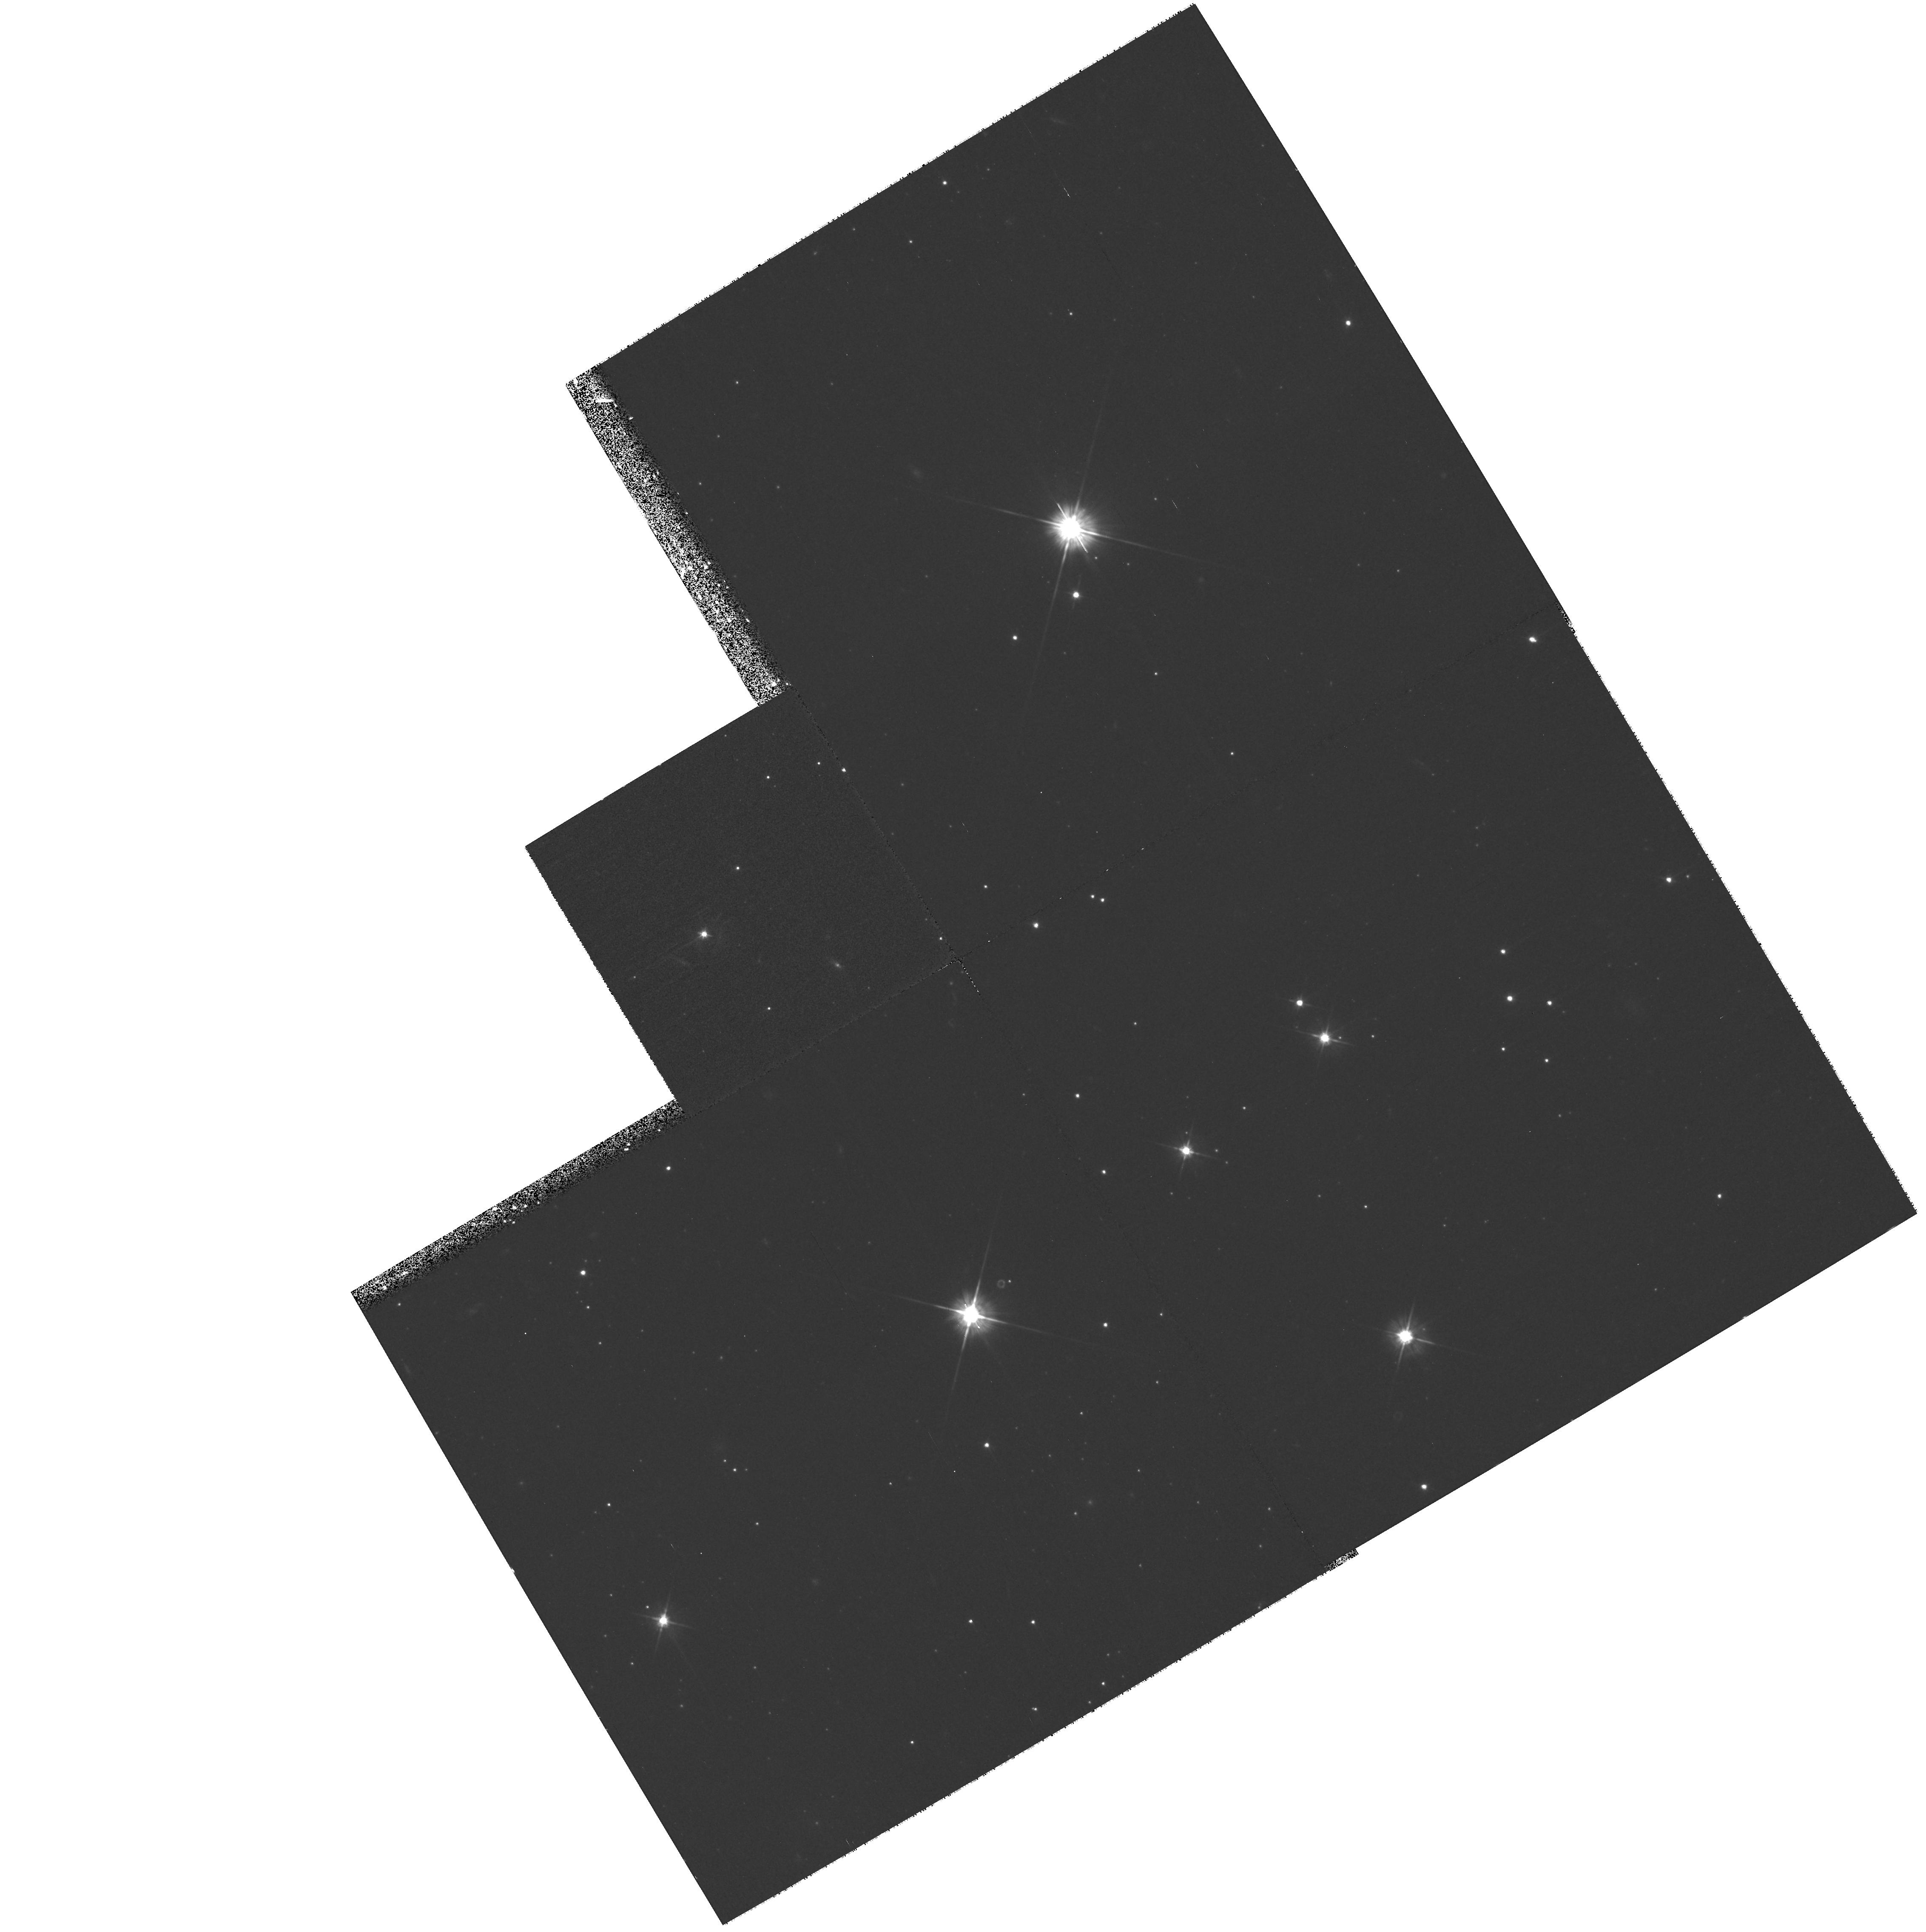
Target: field at RA 192.102°, Dec -41.269°. Instrument: WFPC2/PC. Filter: F555W. Exposure: 53 min. Observation ID: hst_8690_01_wfpc2_pc_f555w_u63i01

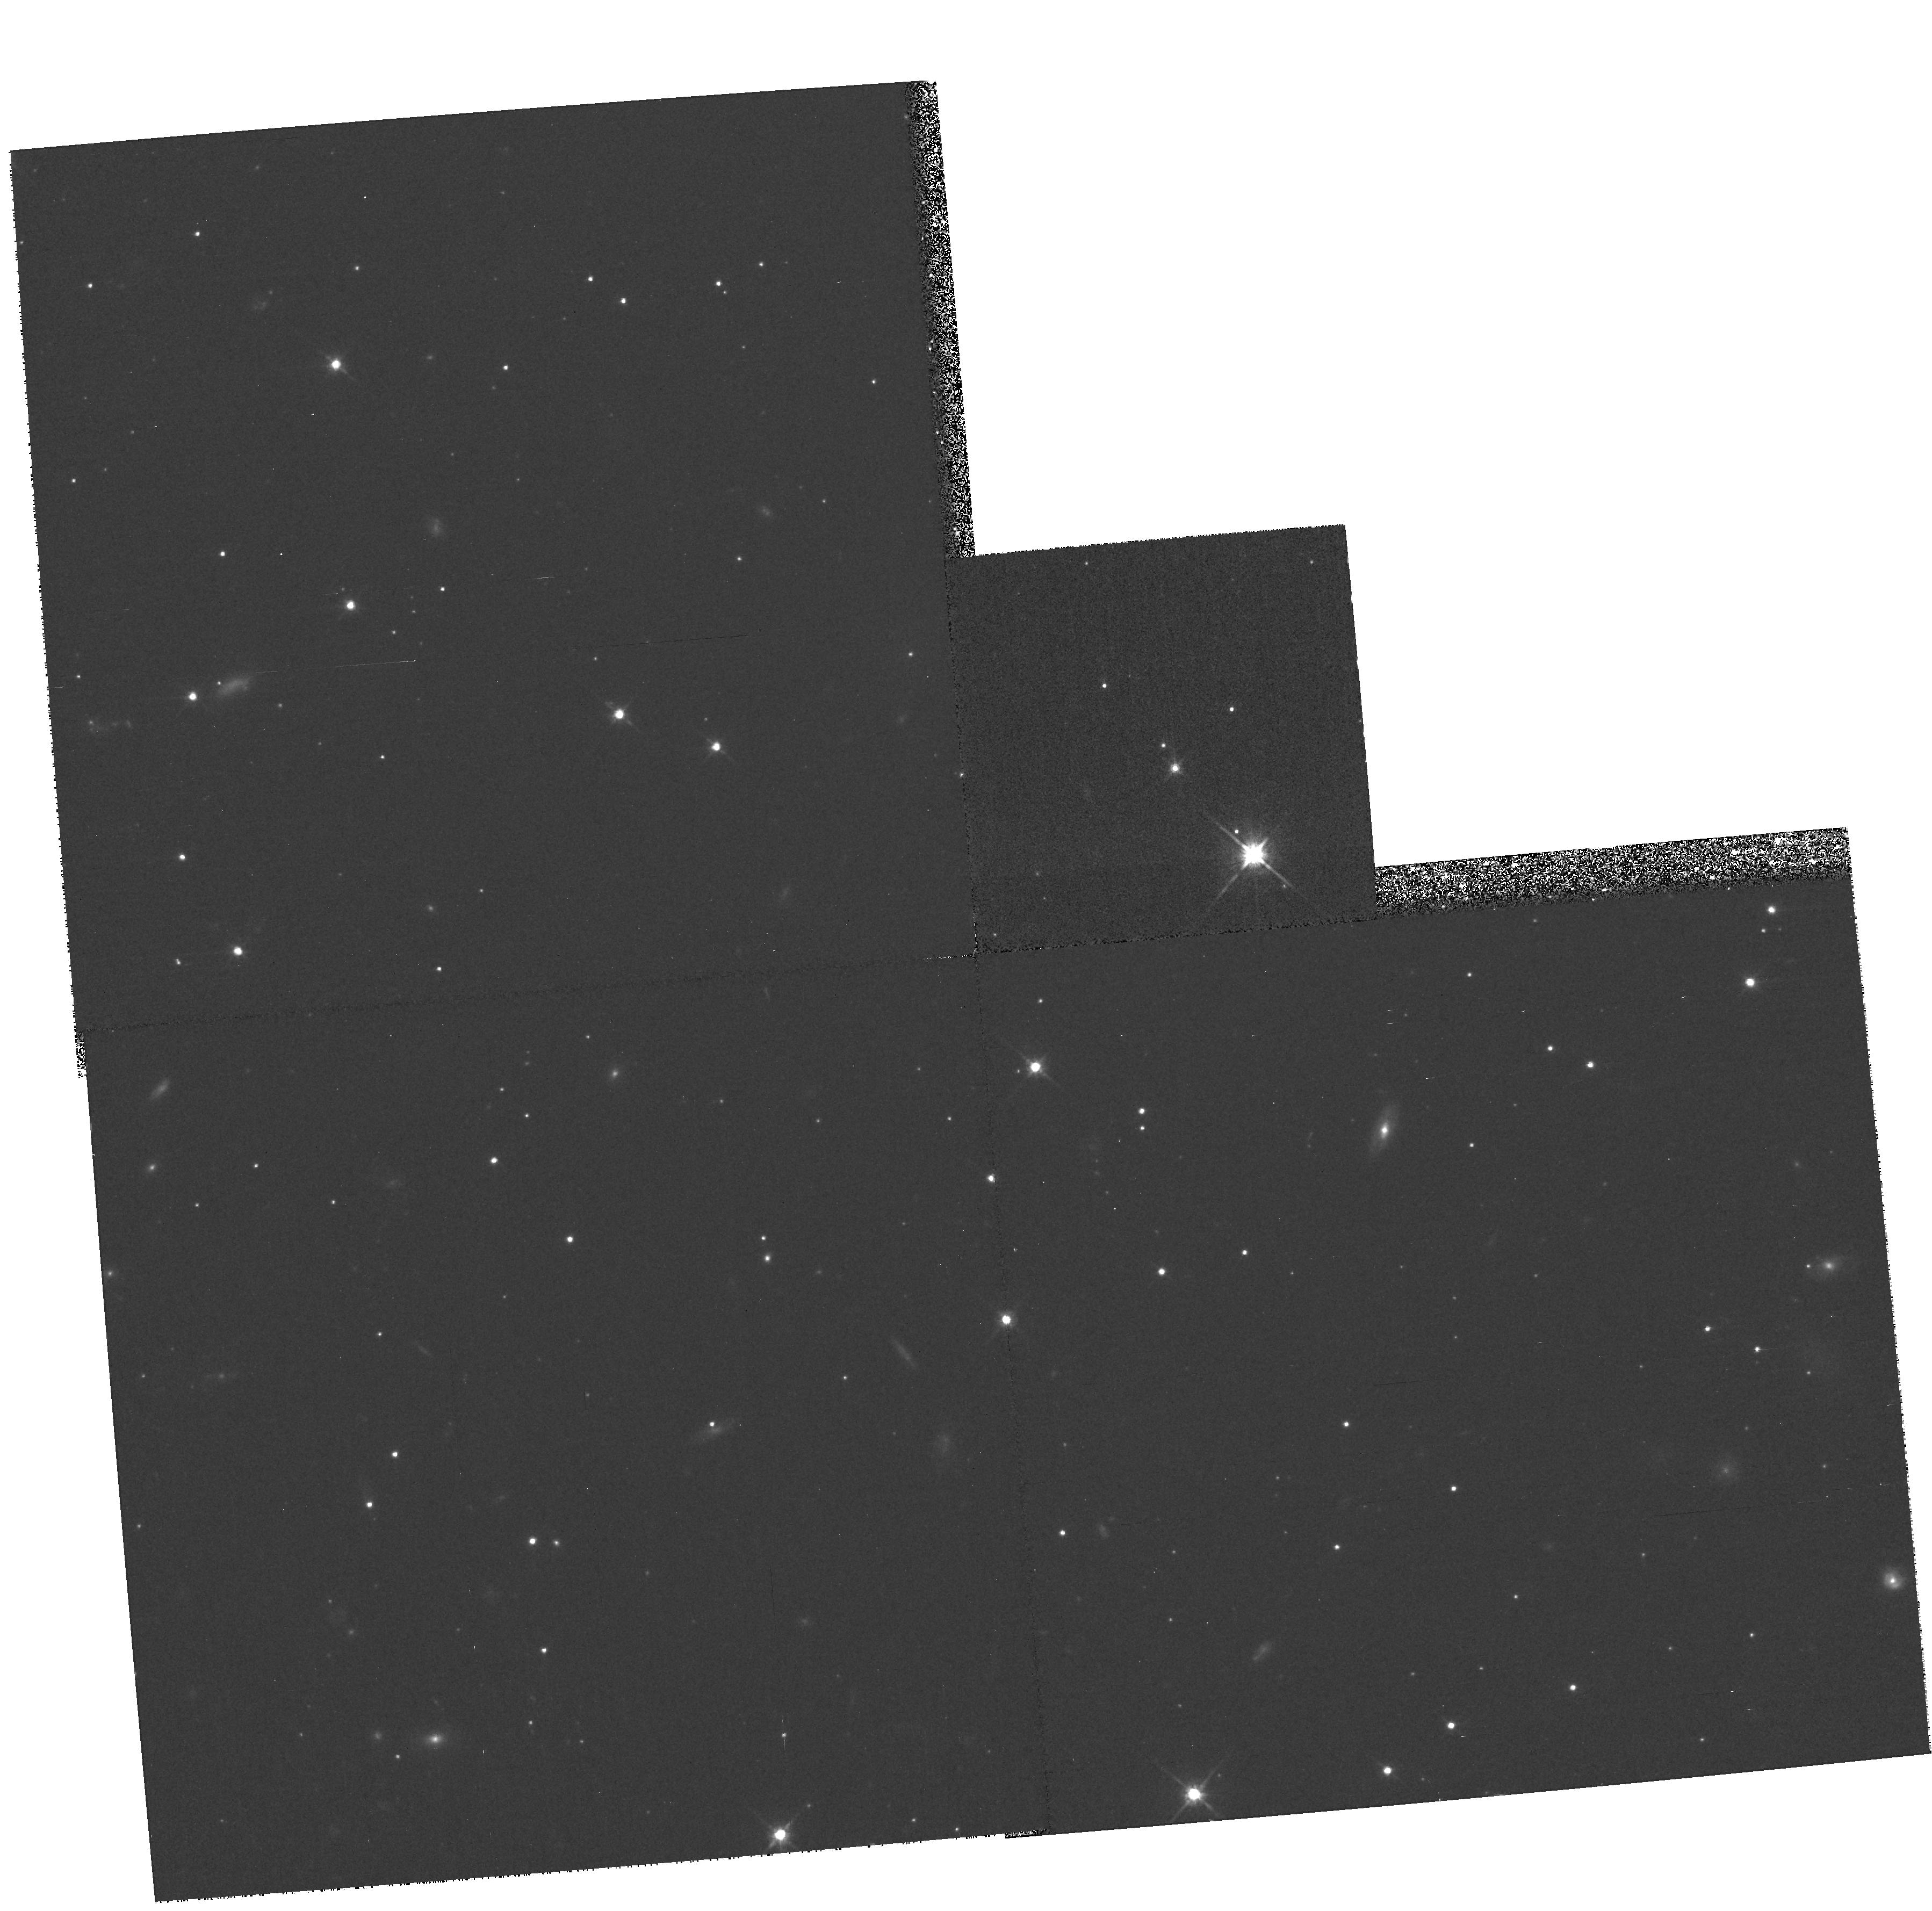
Target: field at RA 192.199°, Dec -41.398°. Instrument: WFPC2/PC. Filter: F814W. Exposure: 27 min. Observation ID: hst_8690_04_wfpc2_pc_f814w_u63i04

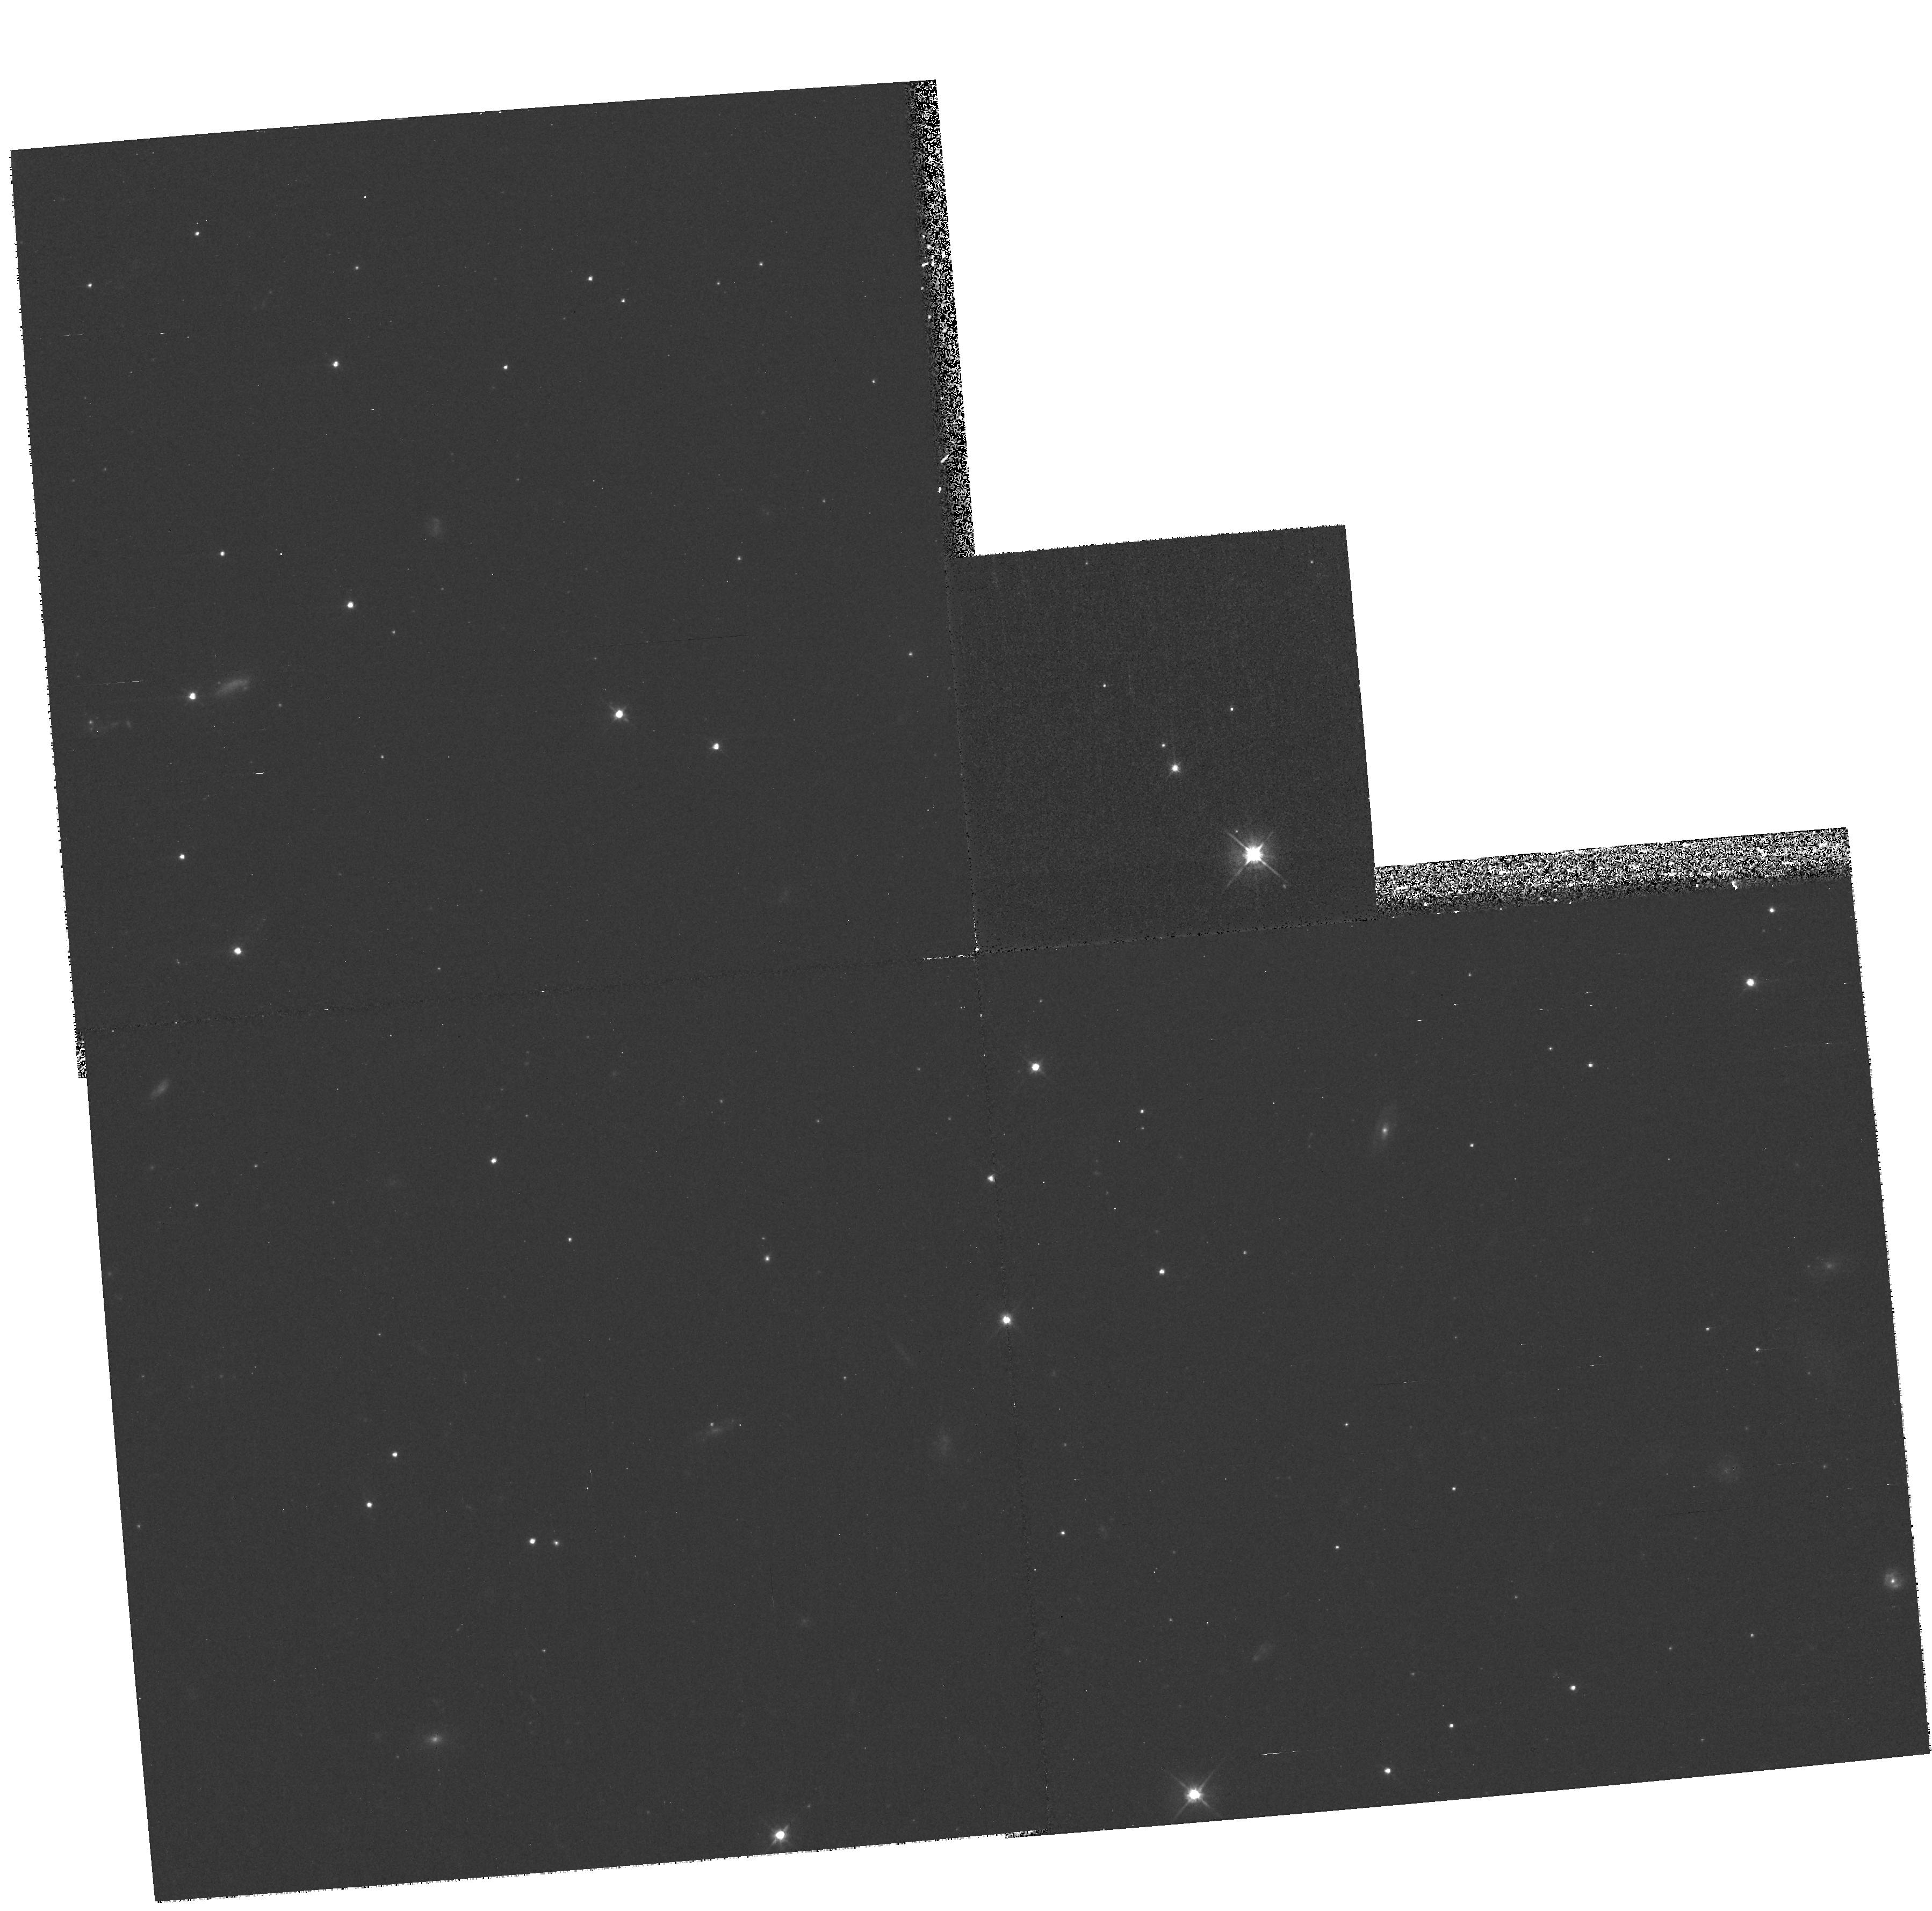
Target: field at RA 192.199°, Dec -41.398°. Instrument: WFPC2/PC. Filter: F555W. Exposure: 23 min. Observation ID: hst_8690_04_wfpc2_pc_f555w_u63i04

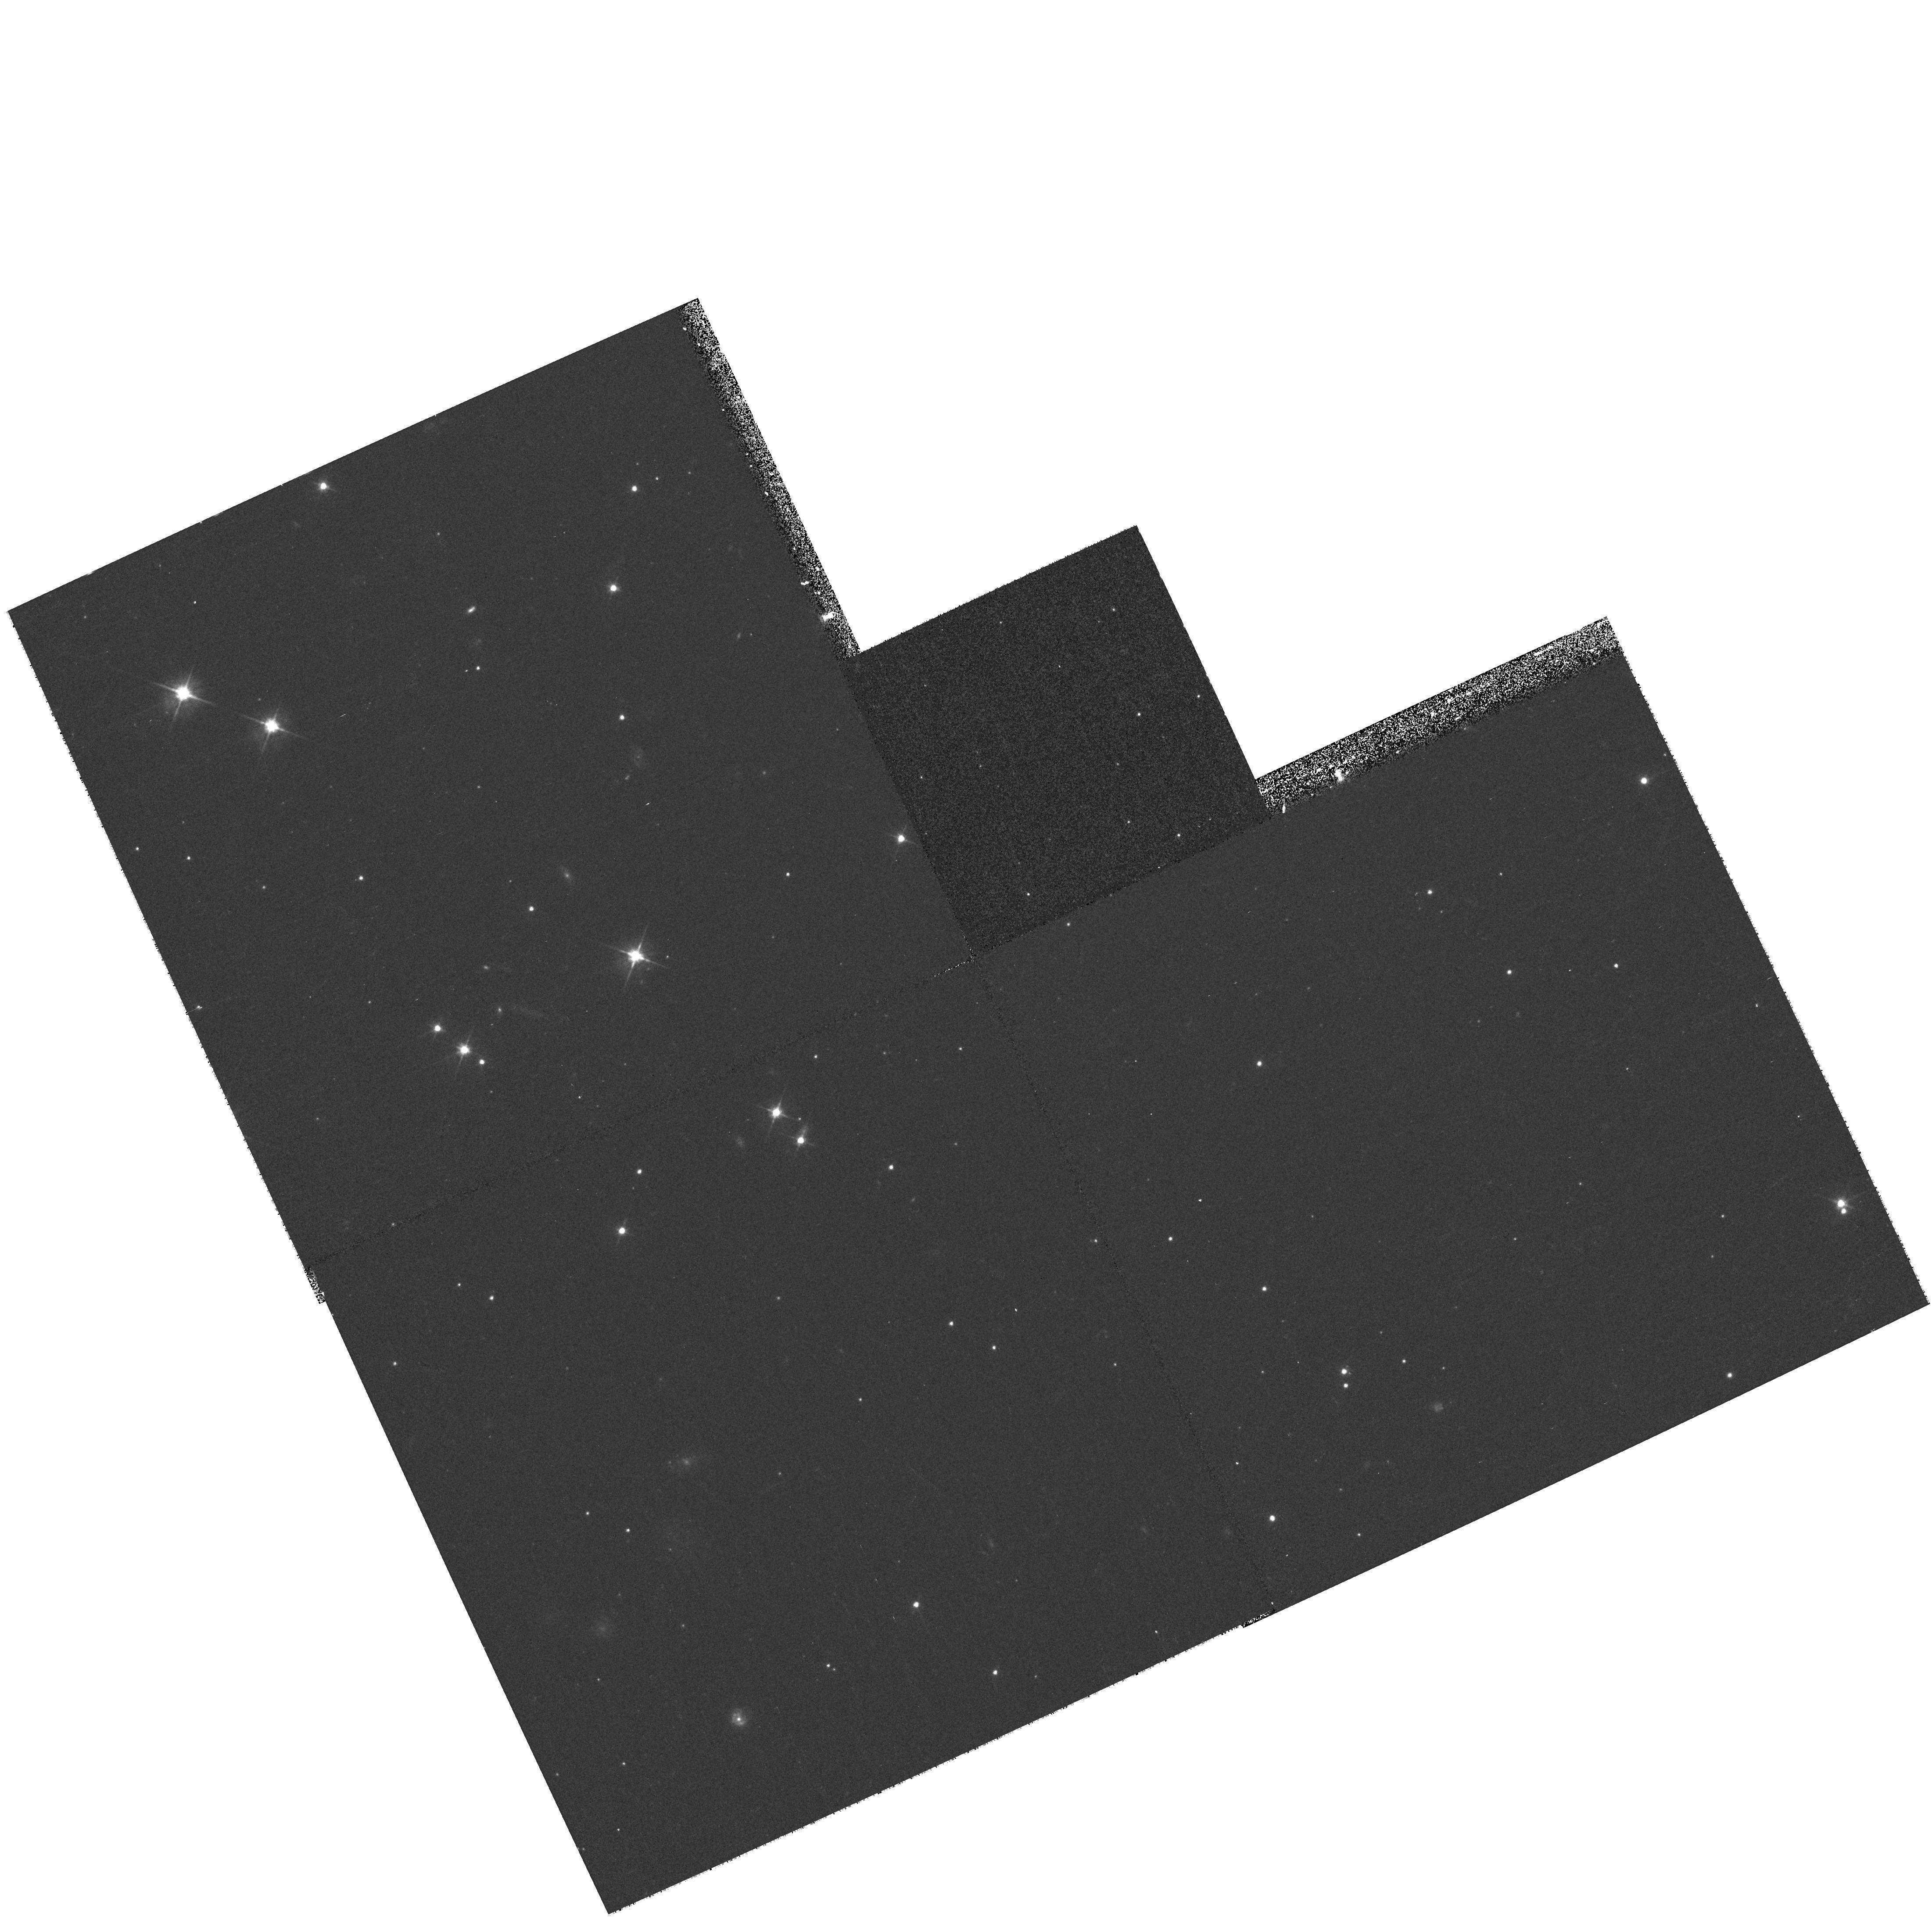
Target: field at RA 192.159°, Dec -41.392°. Instrument: WFPC2/PC. Filter: F555W. Exposure: 13 min. Observation ID: hst_8690_02_wfpc2_pc_f555w_u63i02

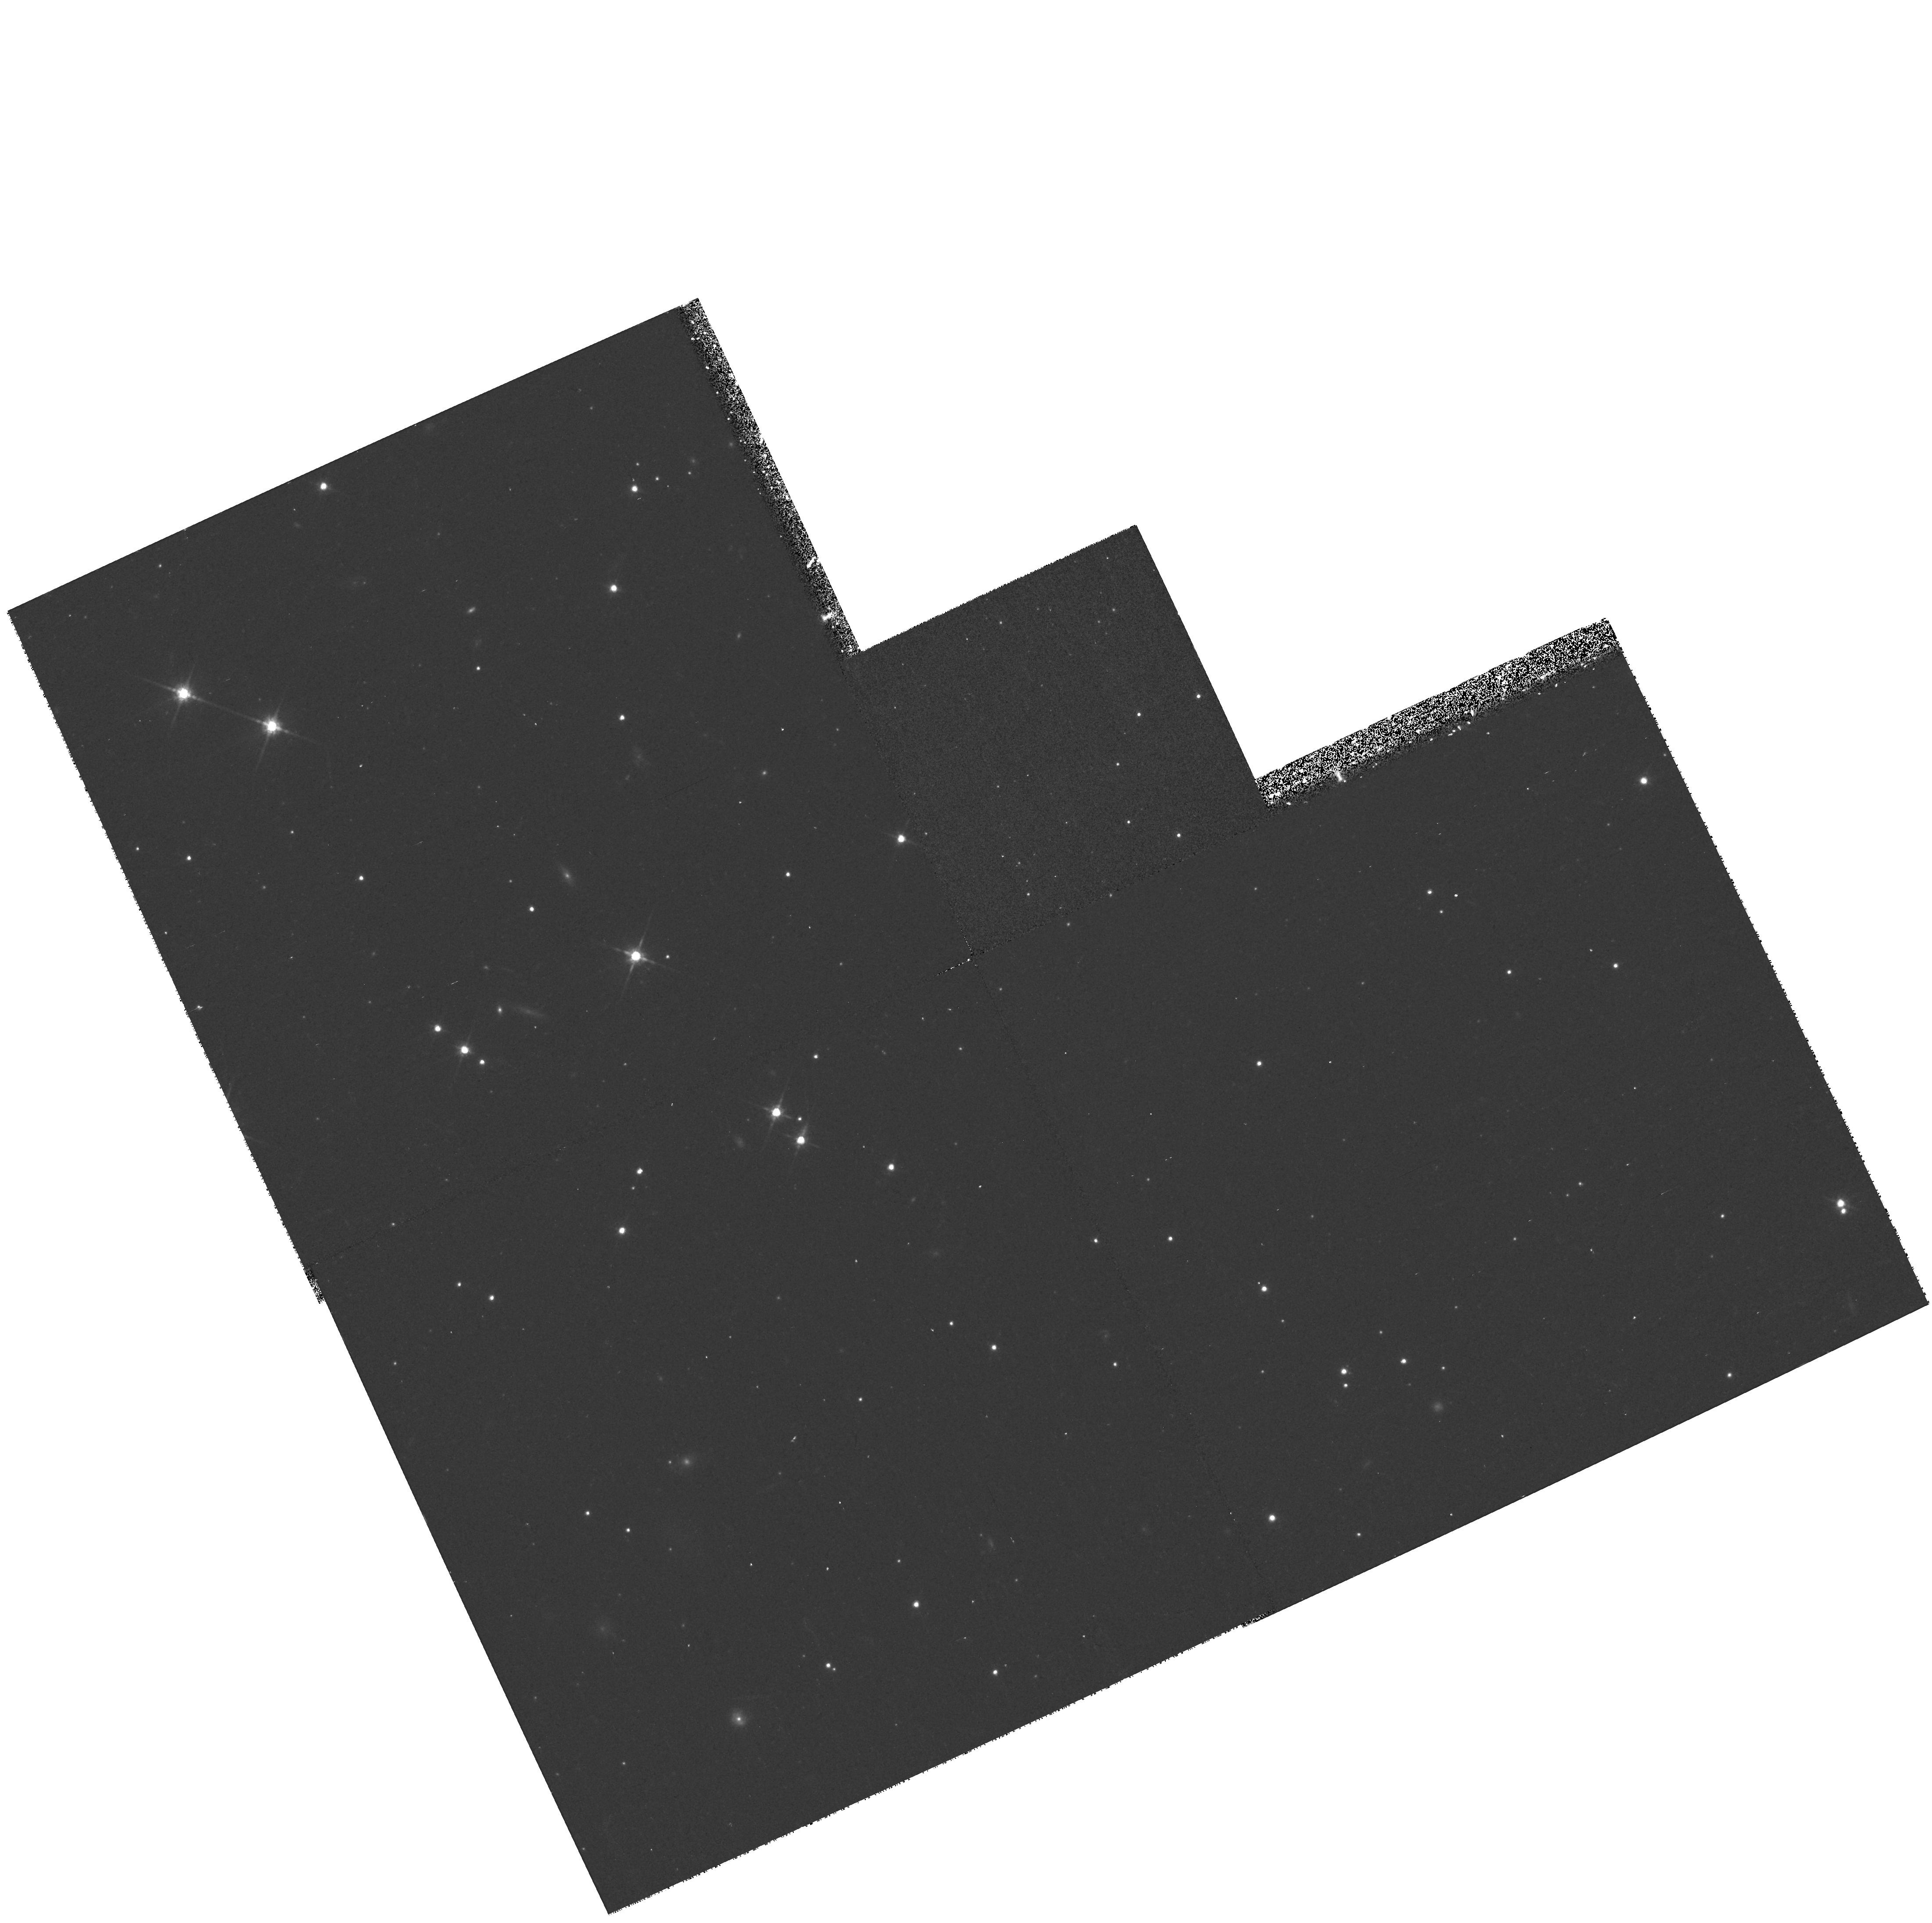
Target: field at RA 192.159°, Dec -41.392°. Instrument: WFPC2/PC. Filter: F814W. Exposure: 13 min. Observation ID: hst_8690_02_wfpc2_pc_f814w_u63i02

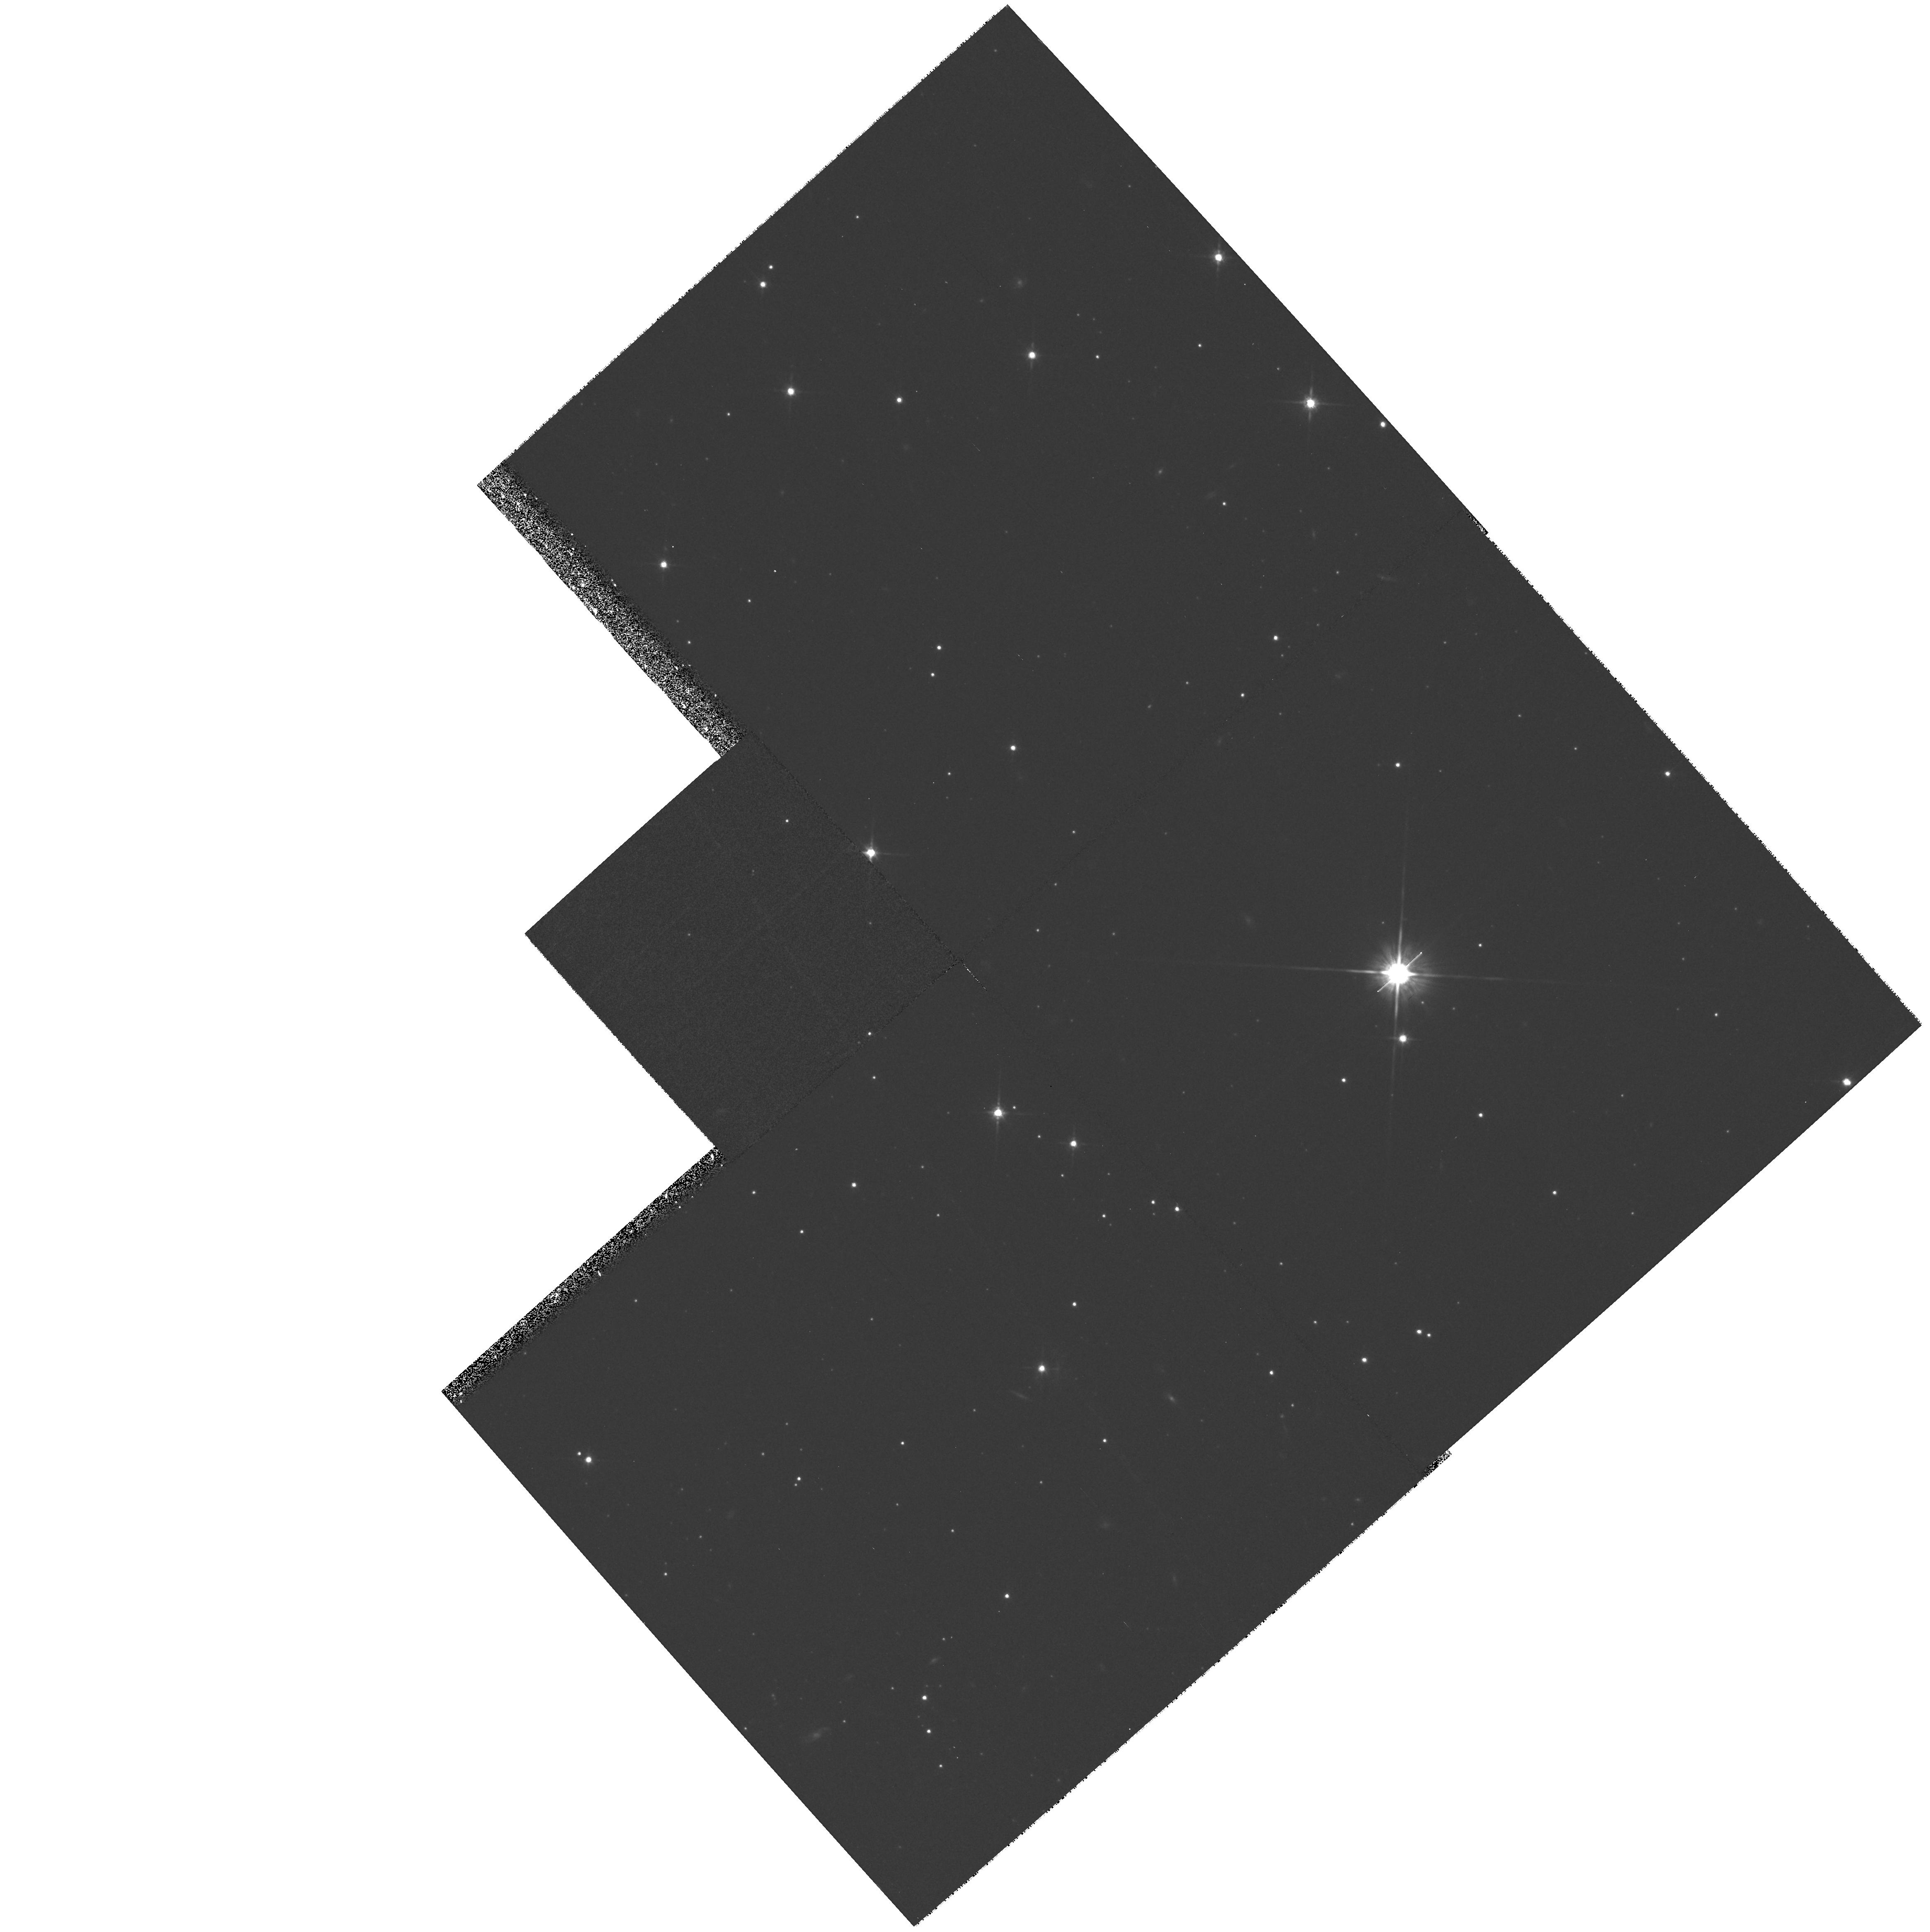
Target: field at RA 192.115°, Dec -41.254°. Instrument: WFPC2/PC. Filter: F814W. Exposure: 27 min. Observation ID: hst_8690_03_wfpc2_pc_f814w_u63i03

The Central Region of NGC4696: Manifestation of the Physics of Mergers? (PI: Sparks, William B.)

Massive, dominant ellipticals with attendant emission-line gas, dust and hot, heavy X--ray emitting coronae lie at the very centers of galaxy clusters. The physics of these complex, high pressure regions remains controversial: Are cooling flows responsible? Do mergers dominate, with massive accretion events triggering an array of phenomena? Is the AGN crucial? A major impetus to understanding the physics of these regions will come with Chandra. NGC4696 in the Centaurus galaxy cluster is archetypal. WFPC2 images have shown a dramatic bifurcation between gas and dust. The nucleus itself is seen to be a compact triple, with two blue components straddling a third red one. We propose to obtain STIS long- slit spectra (\romannumeral1) along a line-emission filament and (\romannumeral2) along a dust filament: are we witnessing physical separation of gas and dust, as in comet ion/dust tails, due to late stage merger physics; or are very high velocities, due to powerful AGN influences, shifting emission lines out of filters? Is the HAlpha+NII filament a shock, responsible for the known off-center X--ray peak? (\romannumeral3) A third spectrum will be across the compact 0.26'' triple nucleus: is it a multiple nucleus confirming the merger scenario; or a disk around a black-hole, allowing mass determination; or the first double optical synchrotron jet; or a gravitational lens? A wealth of vital physical and kinematical data will result from these carefully selected spectra.